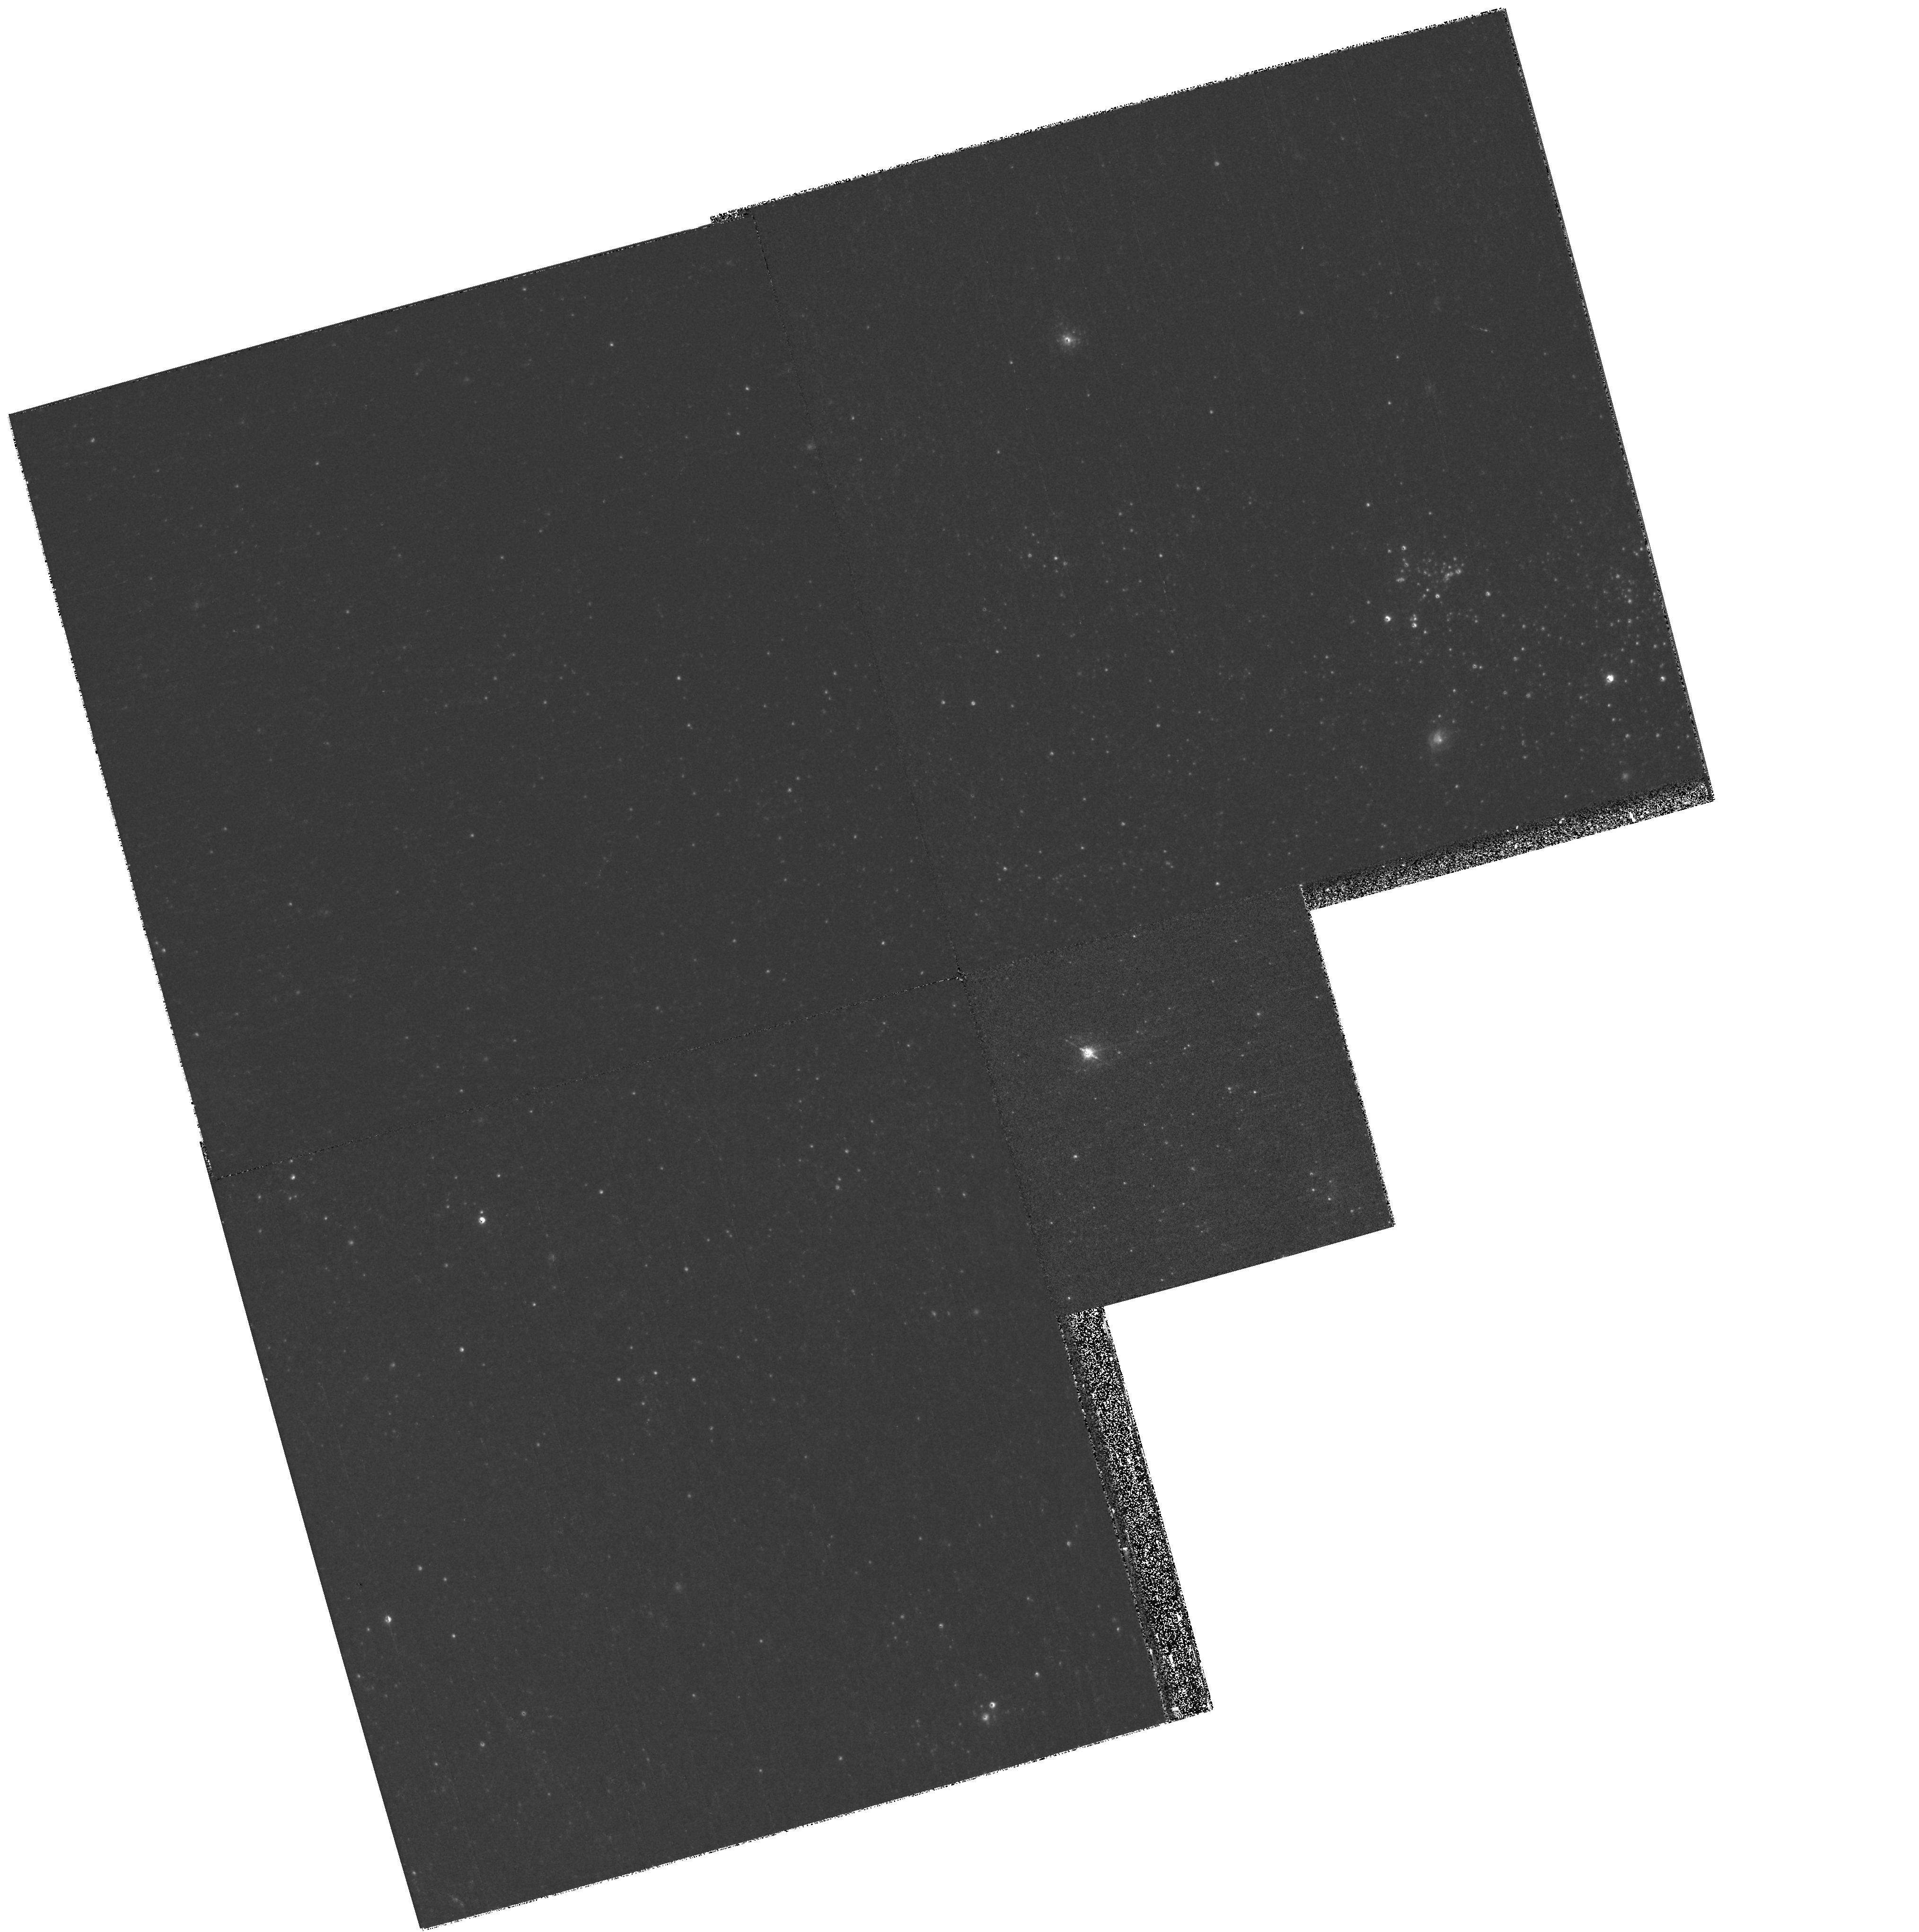
Target: NGC300-TRANSIENT. Instrument: WFPC2/PC. Filter: F450W. Exposure: 10 min. Observation ID: hst_11553_01_wfpc2_pc_f450w_ub0j01

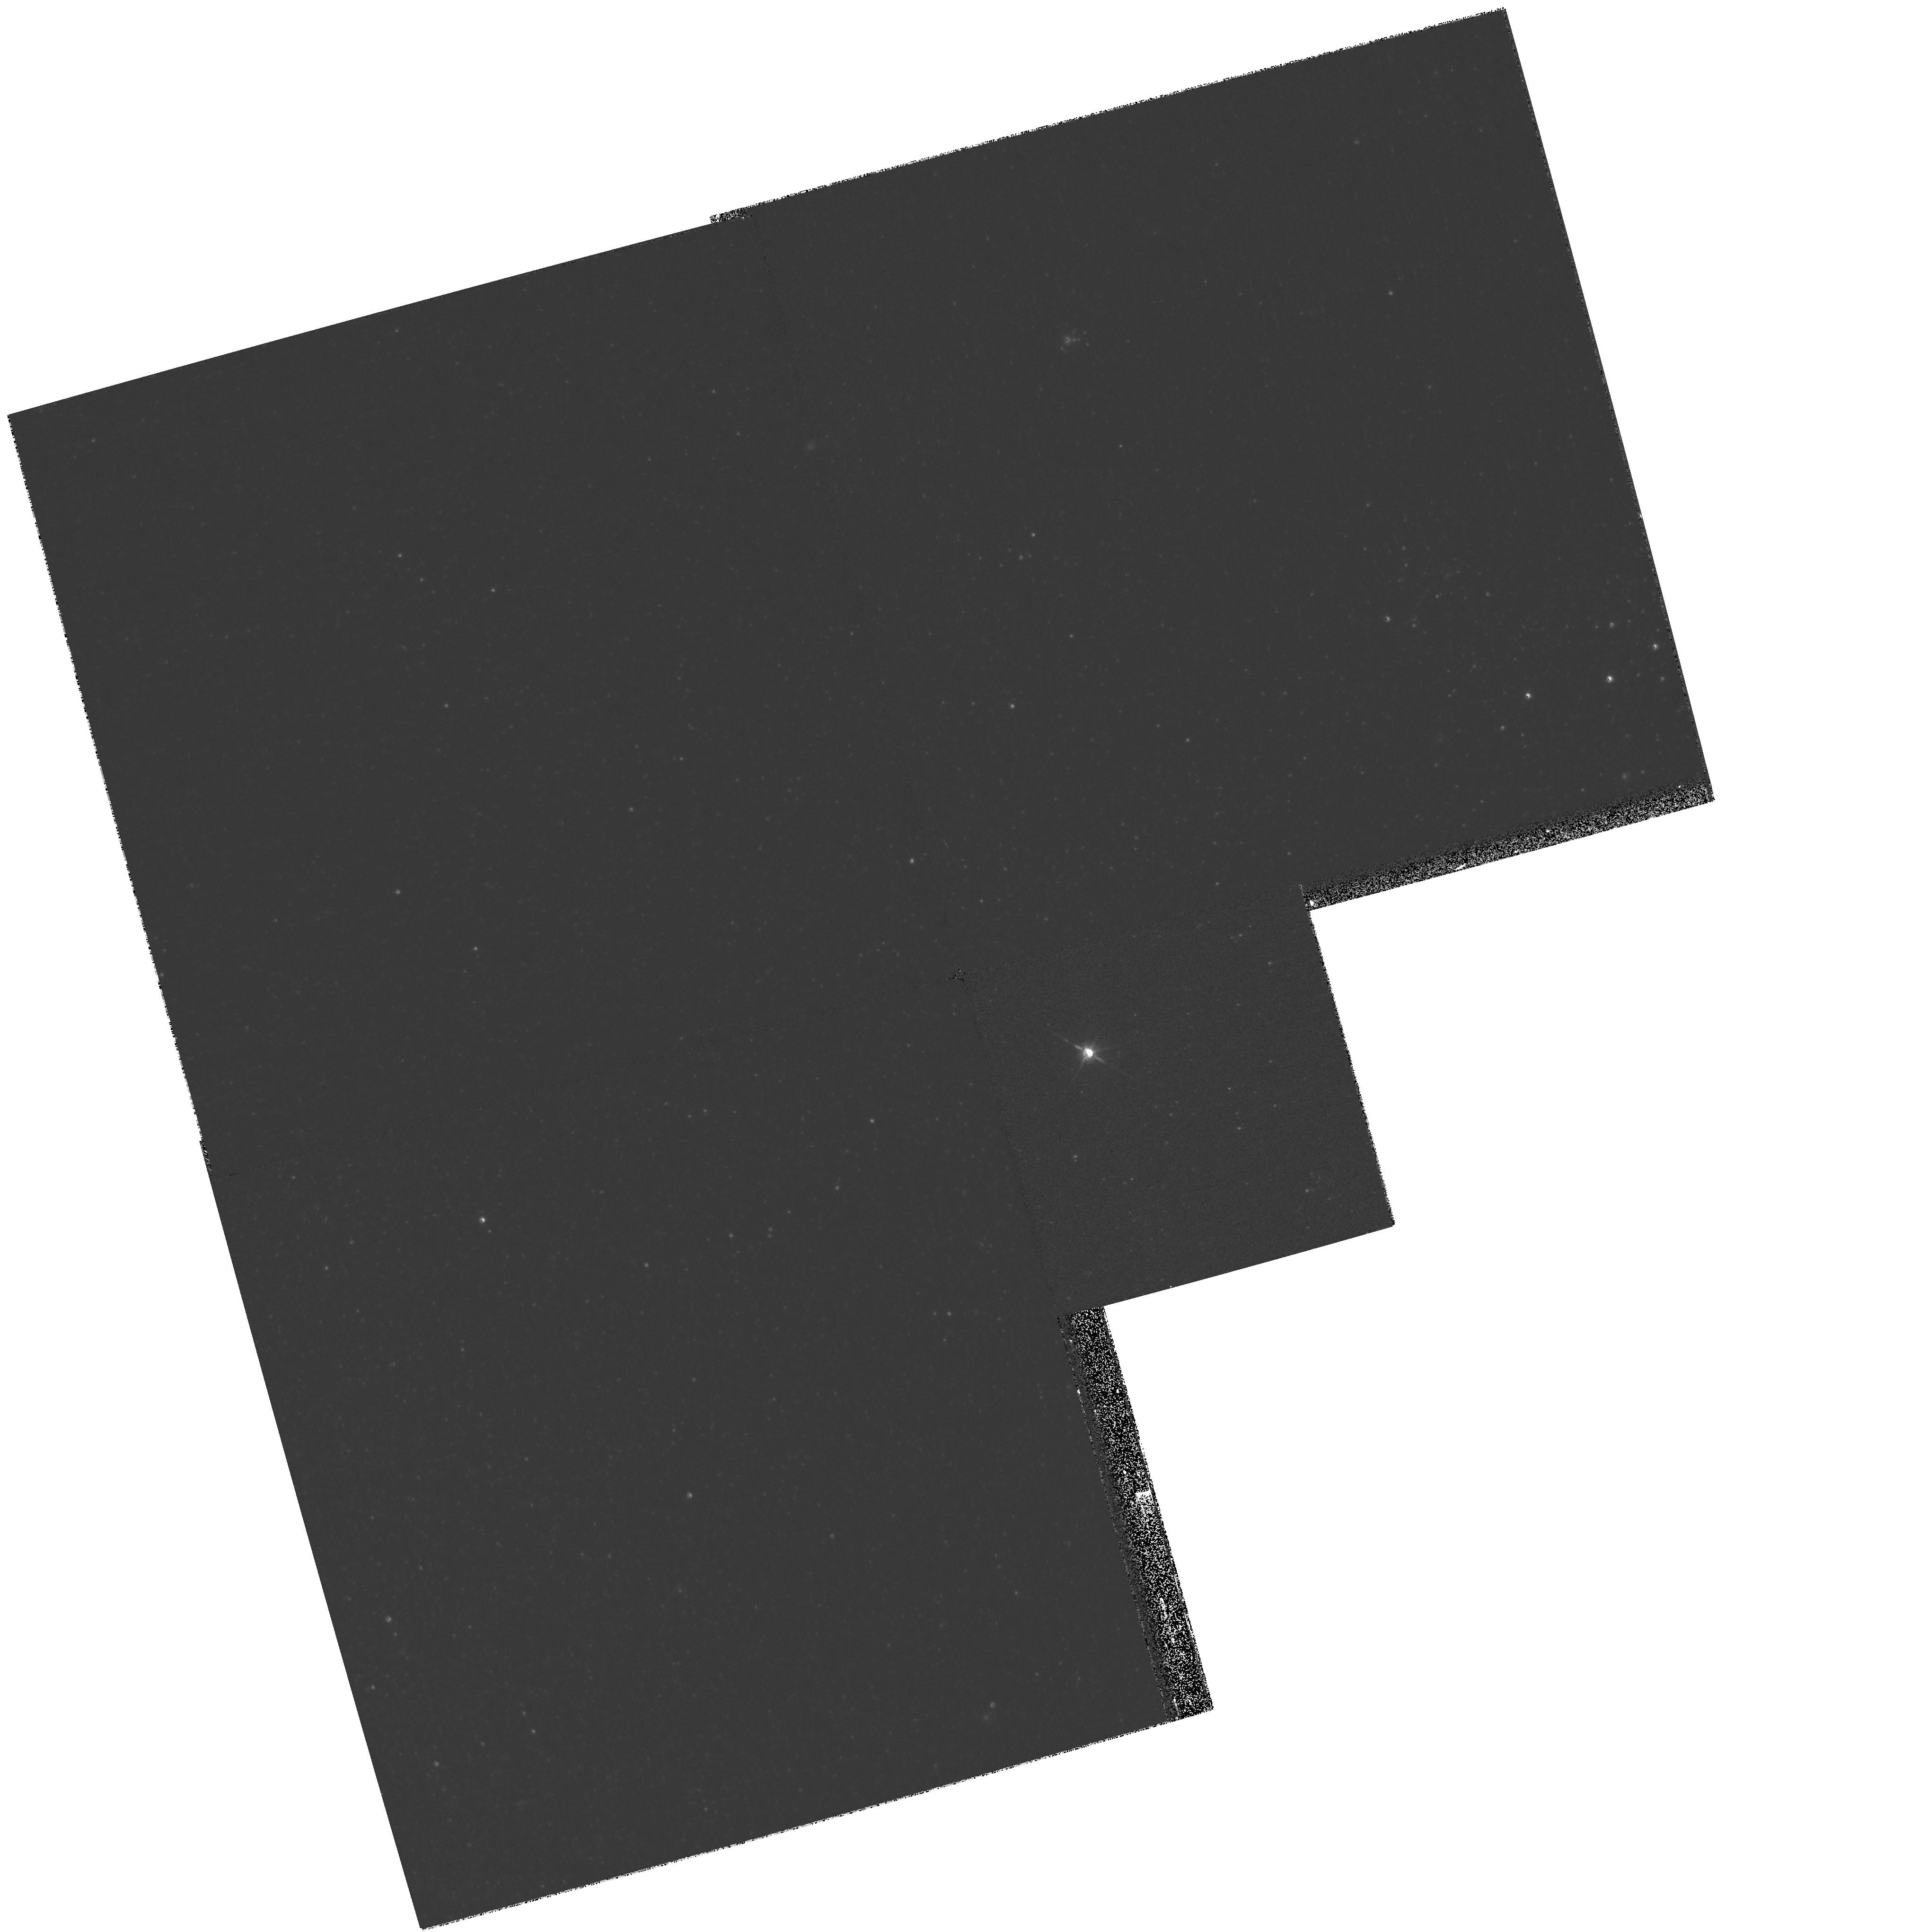
Target: NGC300-TRANSIENT. Instrument: WFPC2/PC. Filter: F814W. Exposure: 4 min. Observation ID: hst_11553_01_wfpc2_pc_f814w_ub0j01

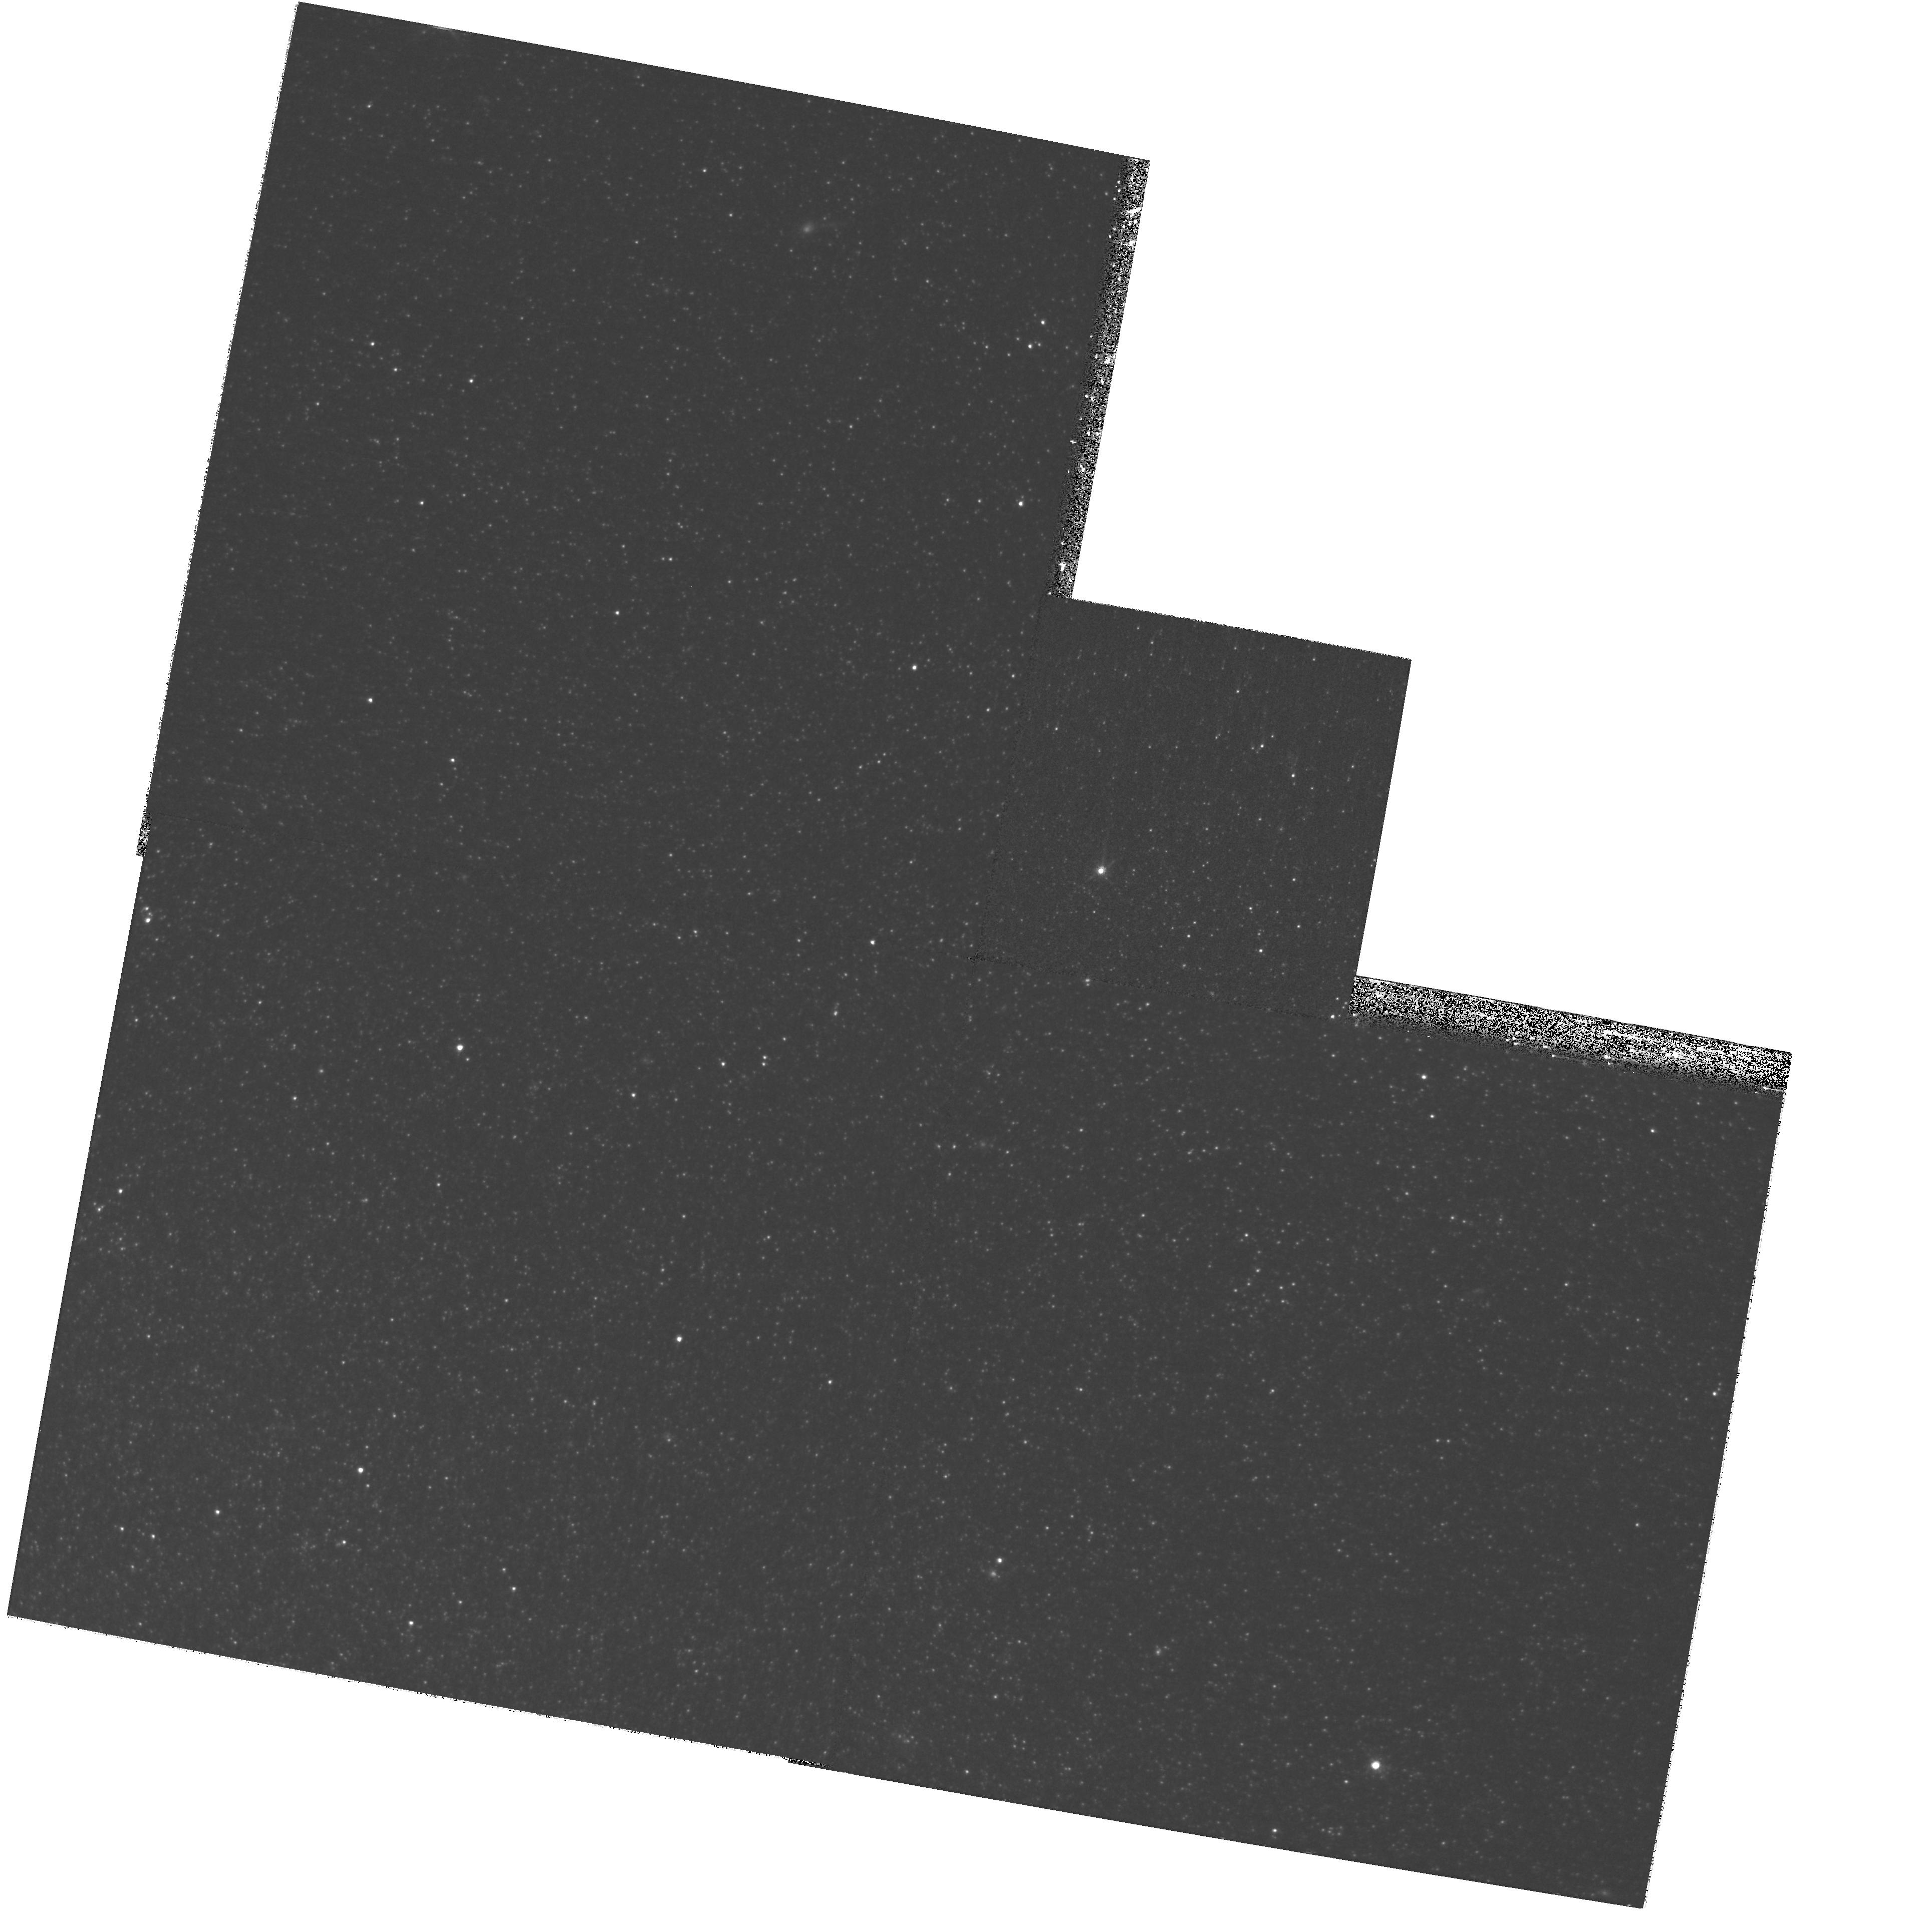
Target: NGC300-TRANSIENT. Instrument: WFPC2/PC. Filter: F814W. Exposure: 22 min. Observation ID: hst_11553_02_wfpc2_pc_f814w_ub0j02

HST Imaging of the Luminous Transient in NGC 300 (PI: Bond, Howard E.)

A luminous optical transient discovered in the nearby (~2.2 Mpc) Sculptor Group spiral NGC 300 in May 2008 appears to be a new member of the V838 Monocerotis class of stars that expand in a few weeks to become red supergiants. Spectroscopic observations show that the NGC 300 OT is categorically not a classical nova, supernova, or luminous blue variable. At an absolute magntude of -12.5, it is by far the brightest star at present in NGC 300, but if it follows the pattern of V838 Mon and the similar object M31 RV, it will fade away rapidly in about 3 months. Before it fades, we propose to obtain WFPC2 images in order to locate the position of the object to within a few milliarcsec. This will allow us to identify the progenitor object, based on a superb set of pre-outburst ACS and WFPC2 images of NGC 300 available in the archive. We also propose a second observation in September 2008, in order to search for emergence of a light echo similar to the spectacular one that surrounds V838 Mon. If a light echo does appear, follow-up ACS polarimetry after SM4 offers the possibility of a direct geometric distance determination, allowing a fundamental calibration of the rich variety of standard candles that exist in NGC 300 (Cepheids, red-giant tip, planetary nebulae, etc.).